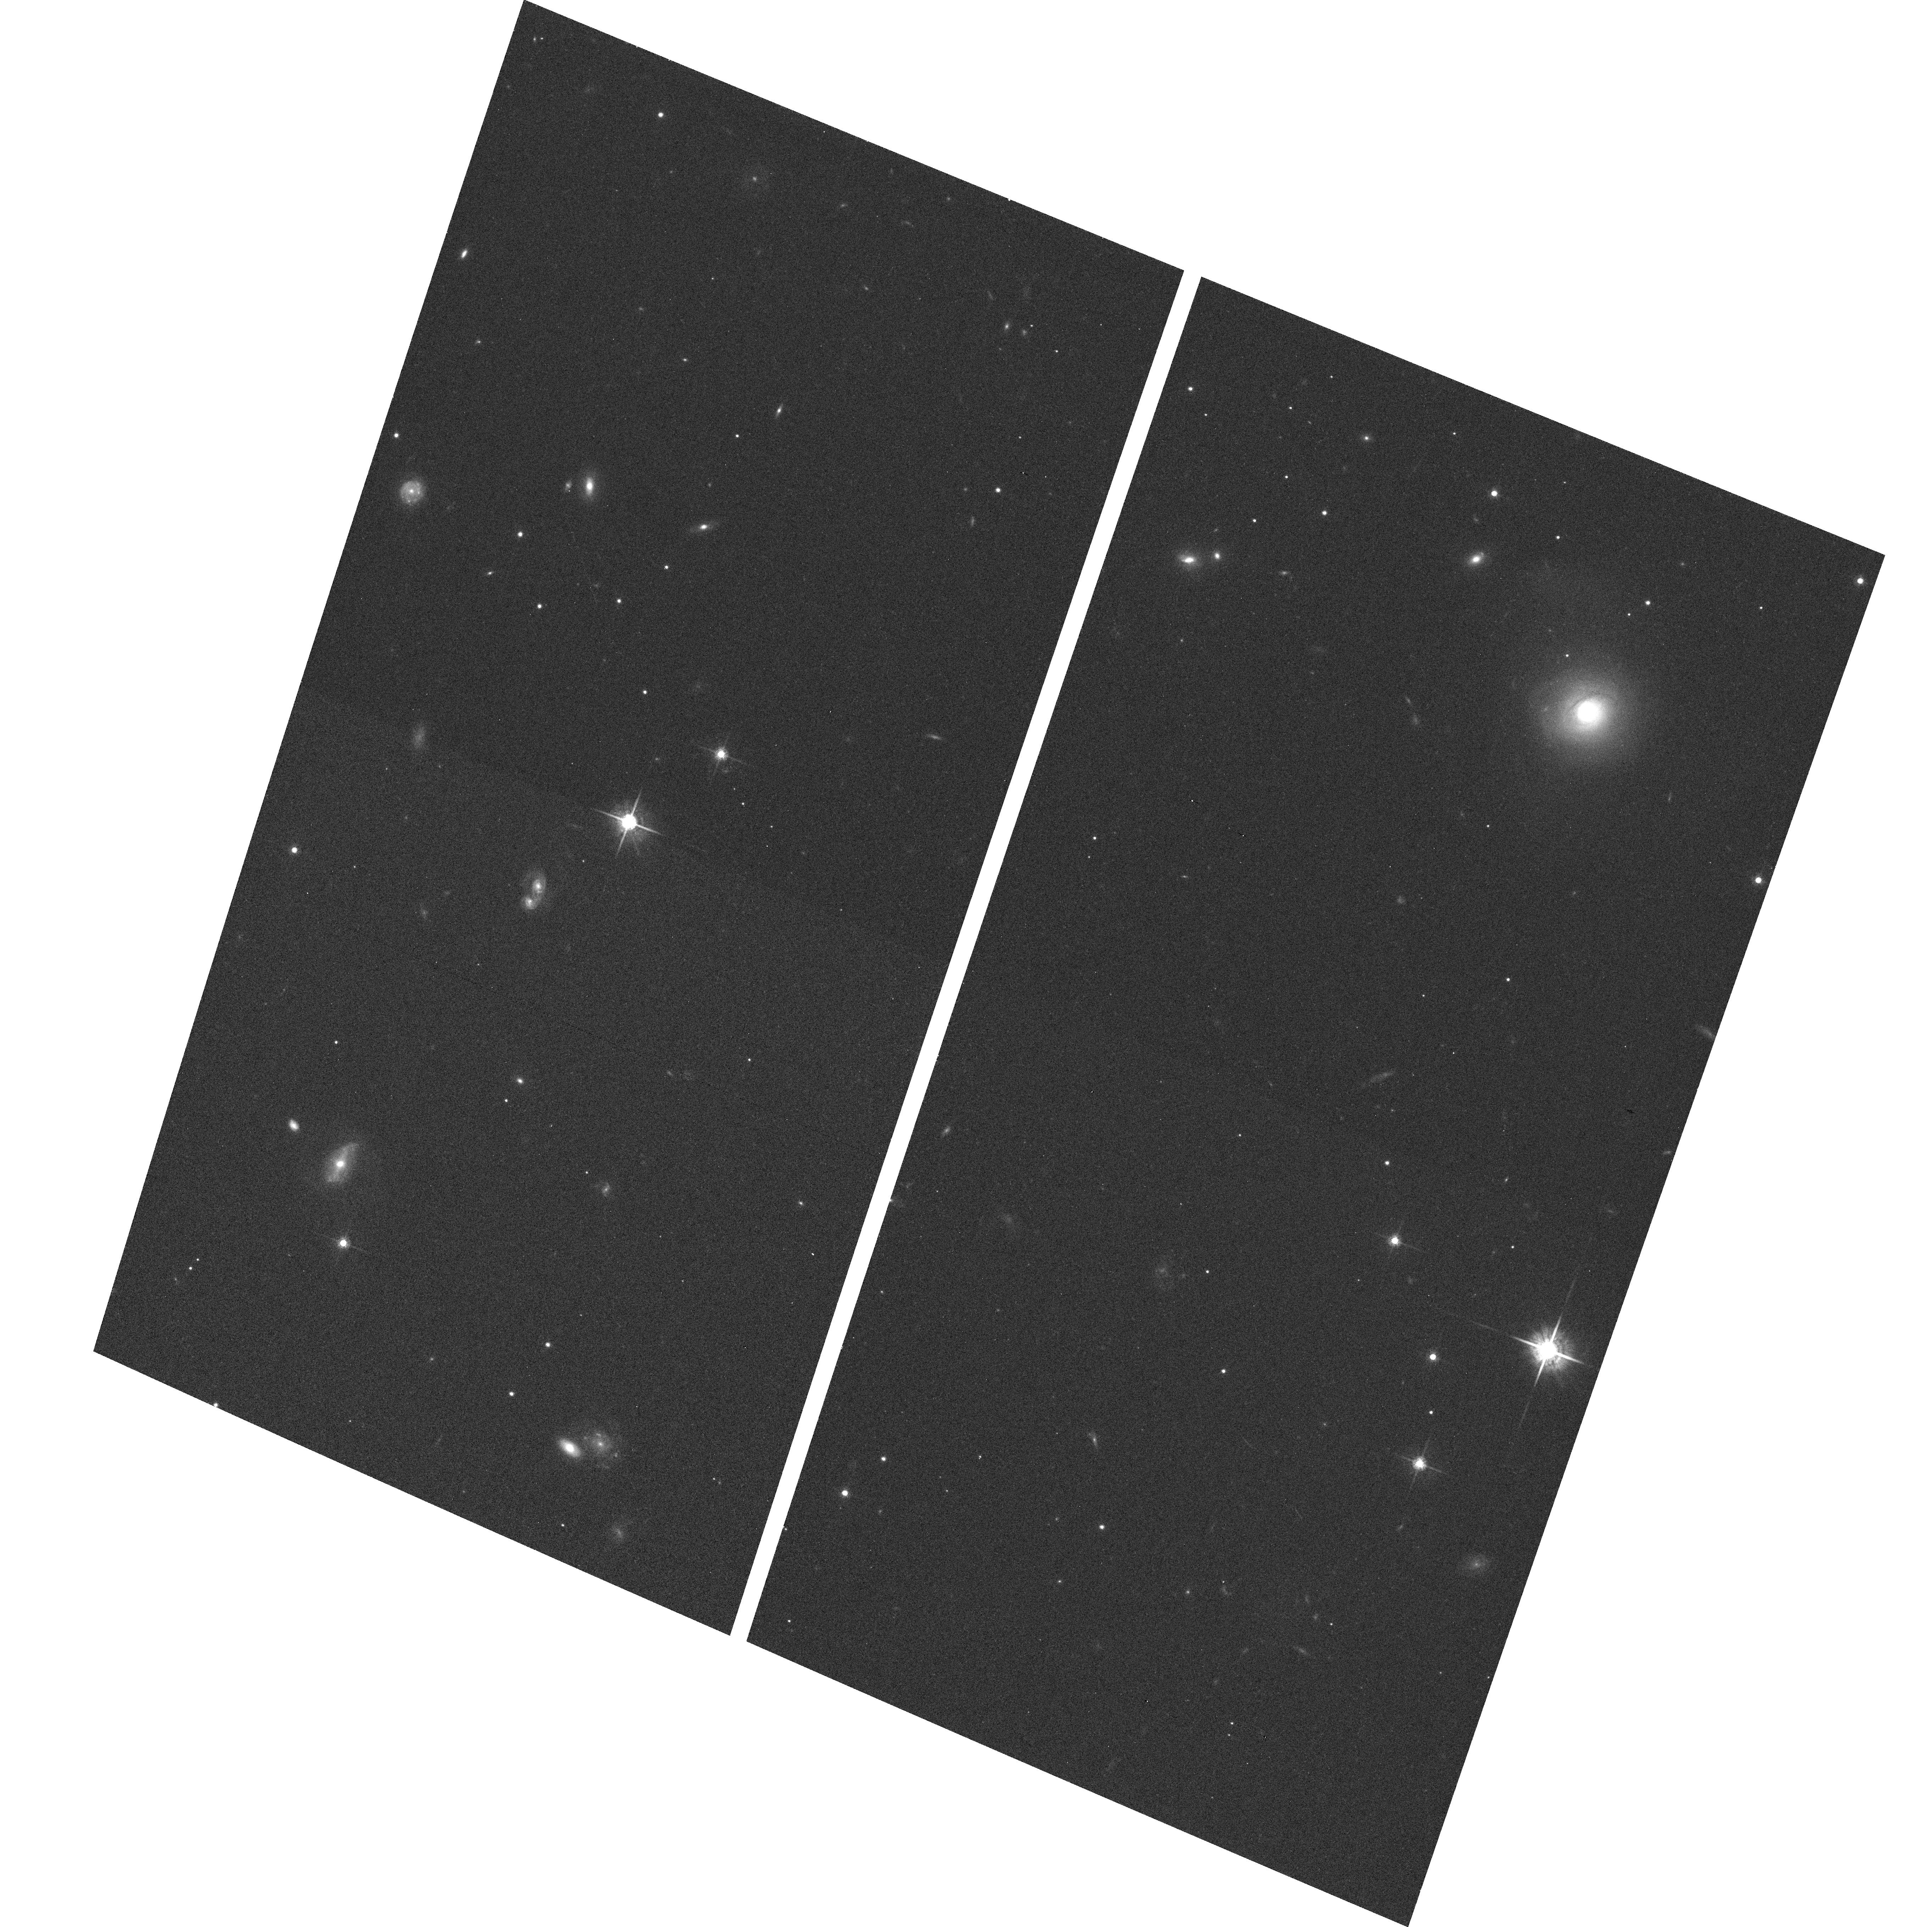
Target: APMPMJ2126-4454. Instrument: ACS/WFC. Filter: F775W. Exposure: 3 min. Observation ID: hst_9842_06_acs_wfc_f775w_j8rw06

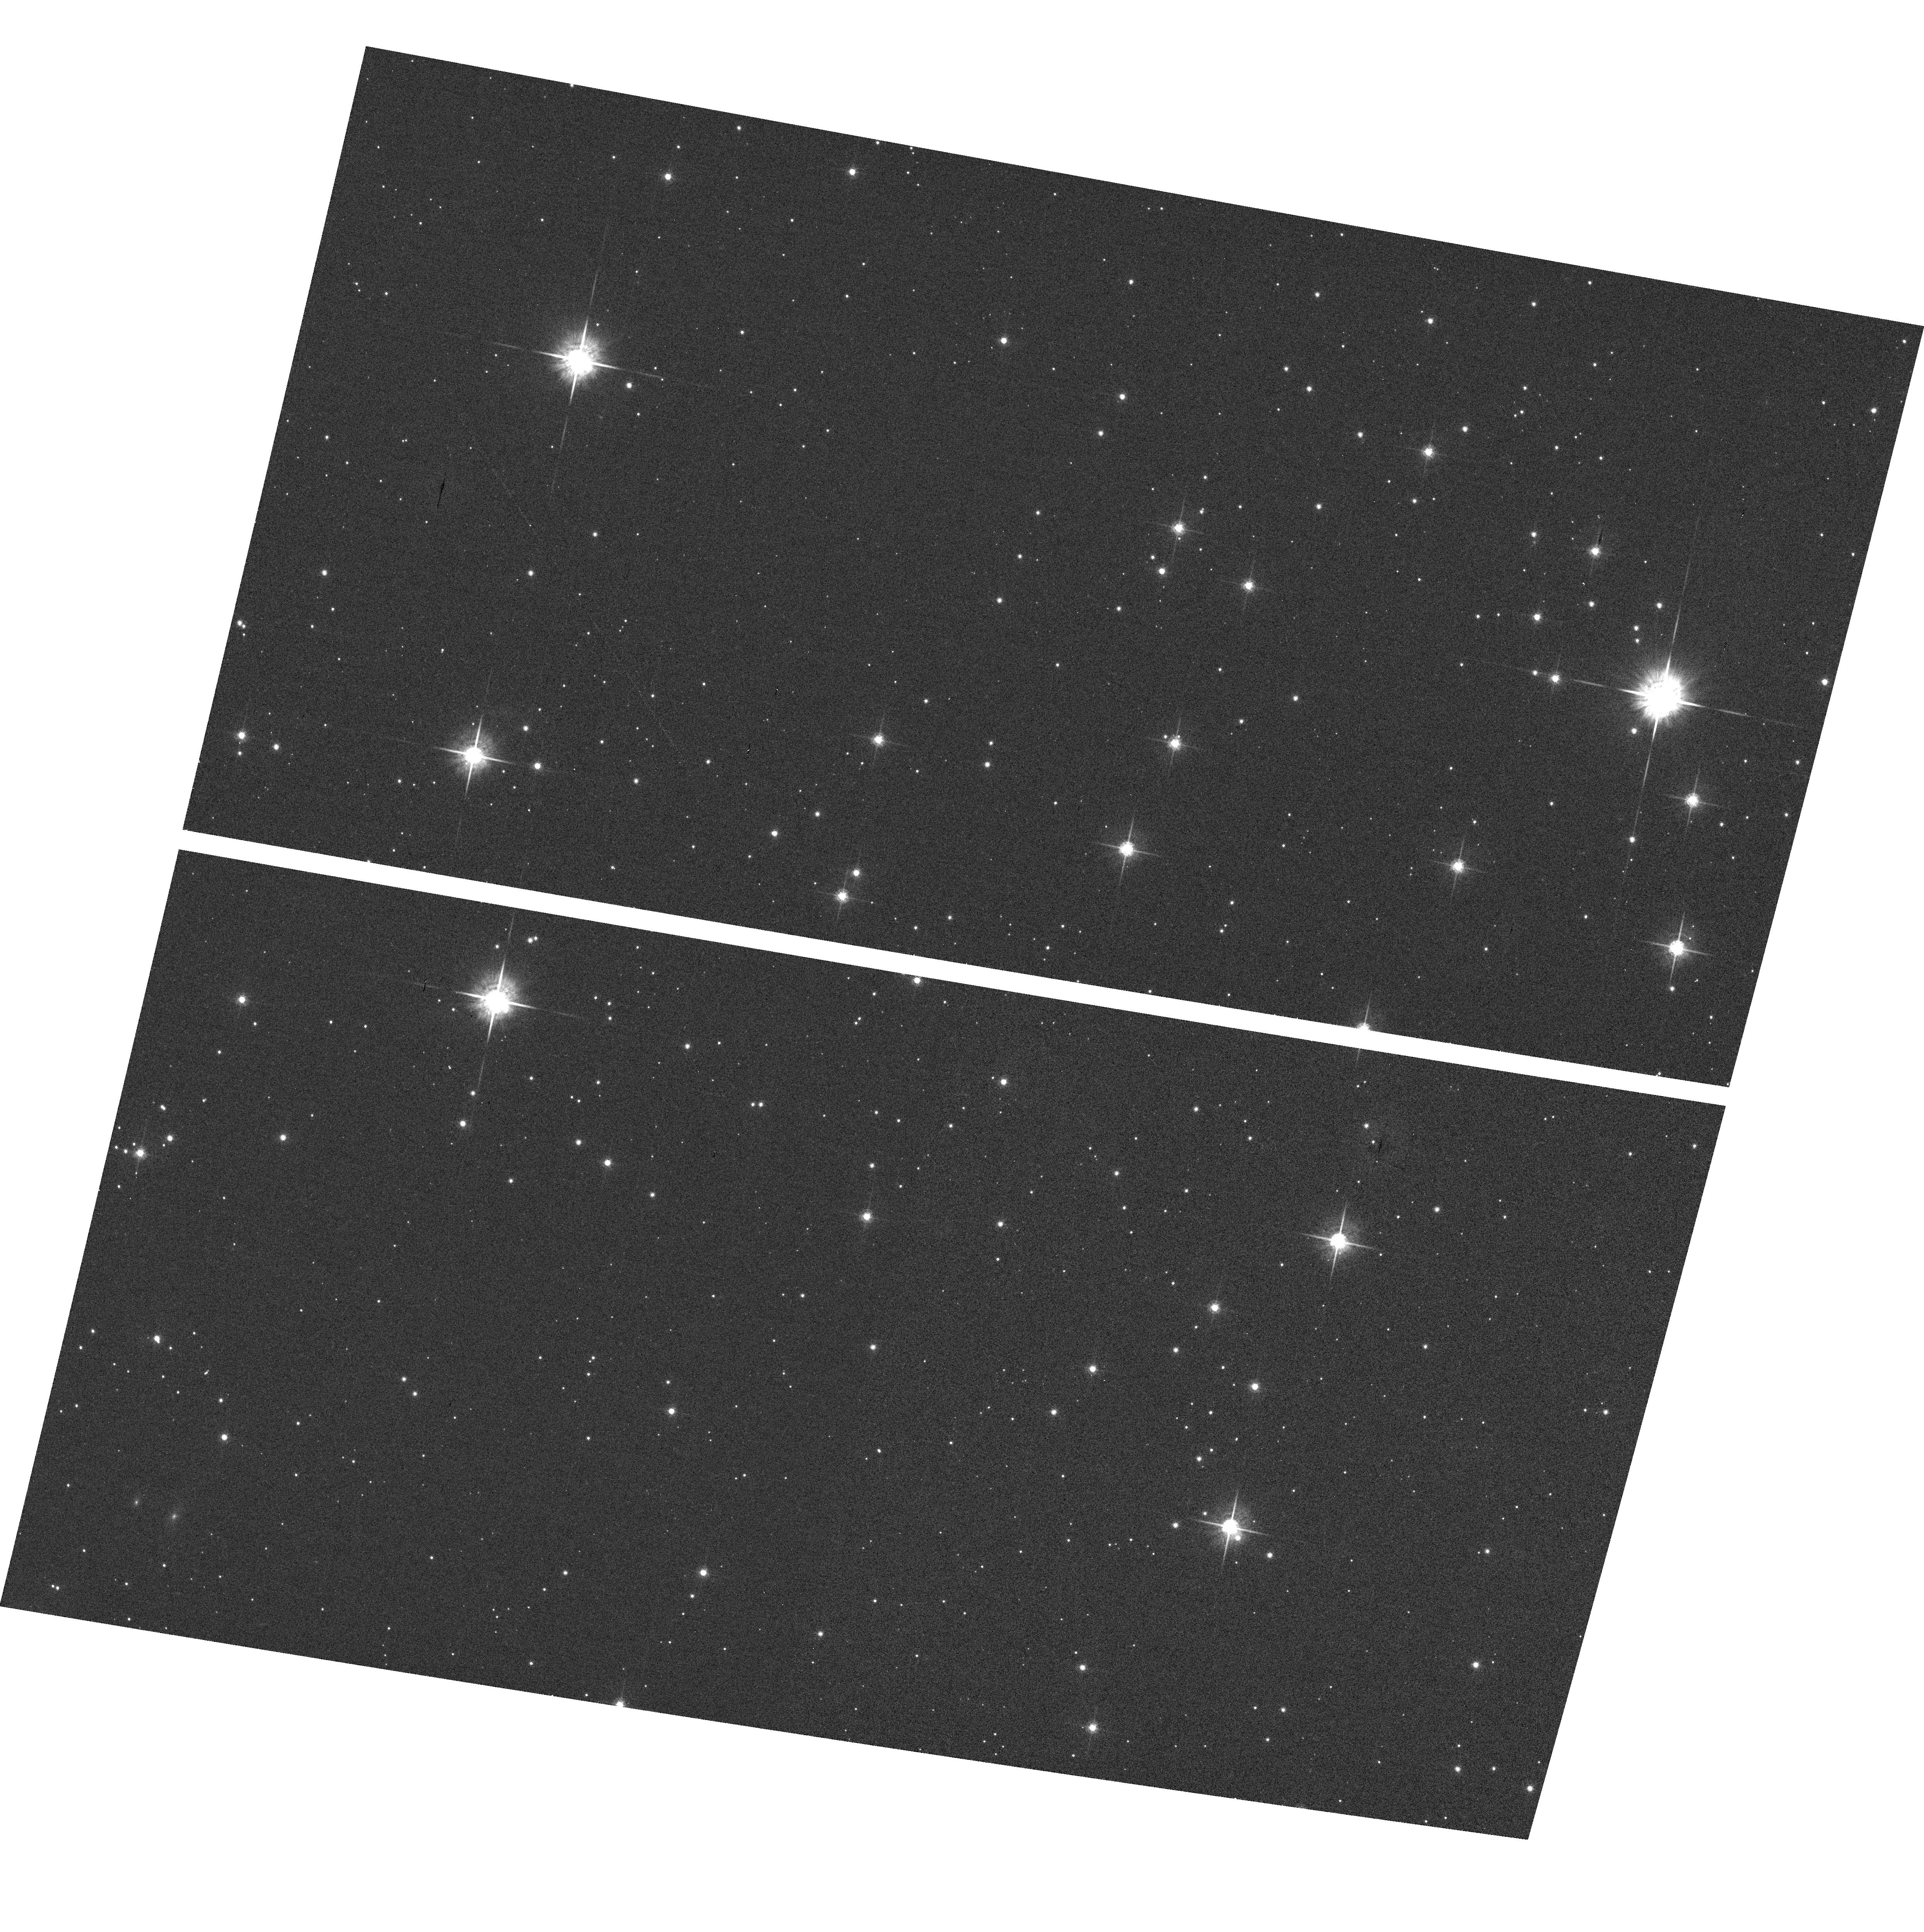
Target: LSR2036+5059. Instrument: ACS/WFC. Filter: F775W. Exposure: 1 min. Observation ID: hst_9842_29_acs_wfc_f775w_j8rw29

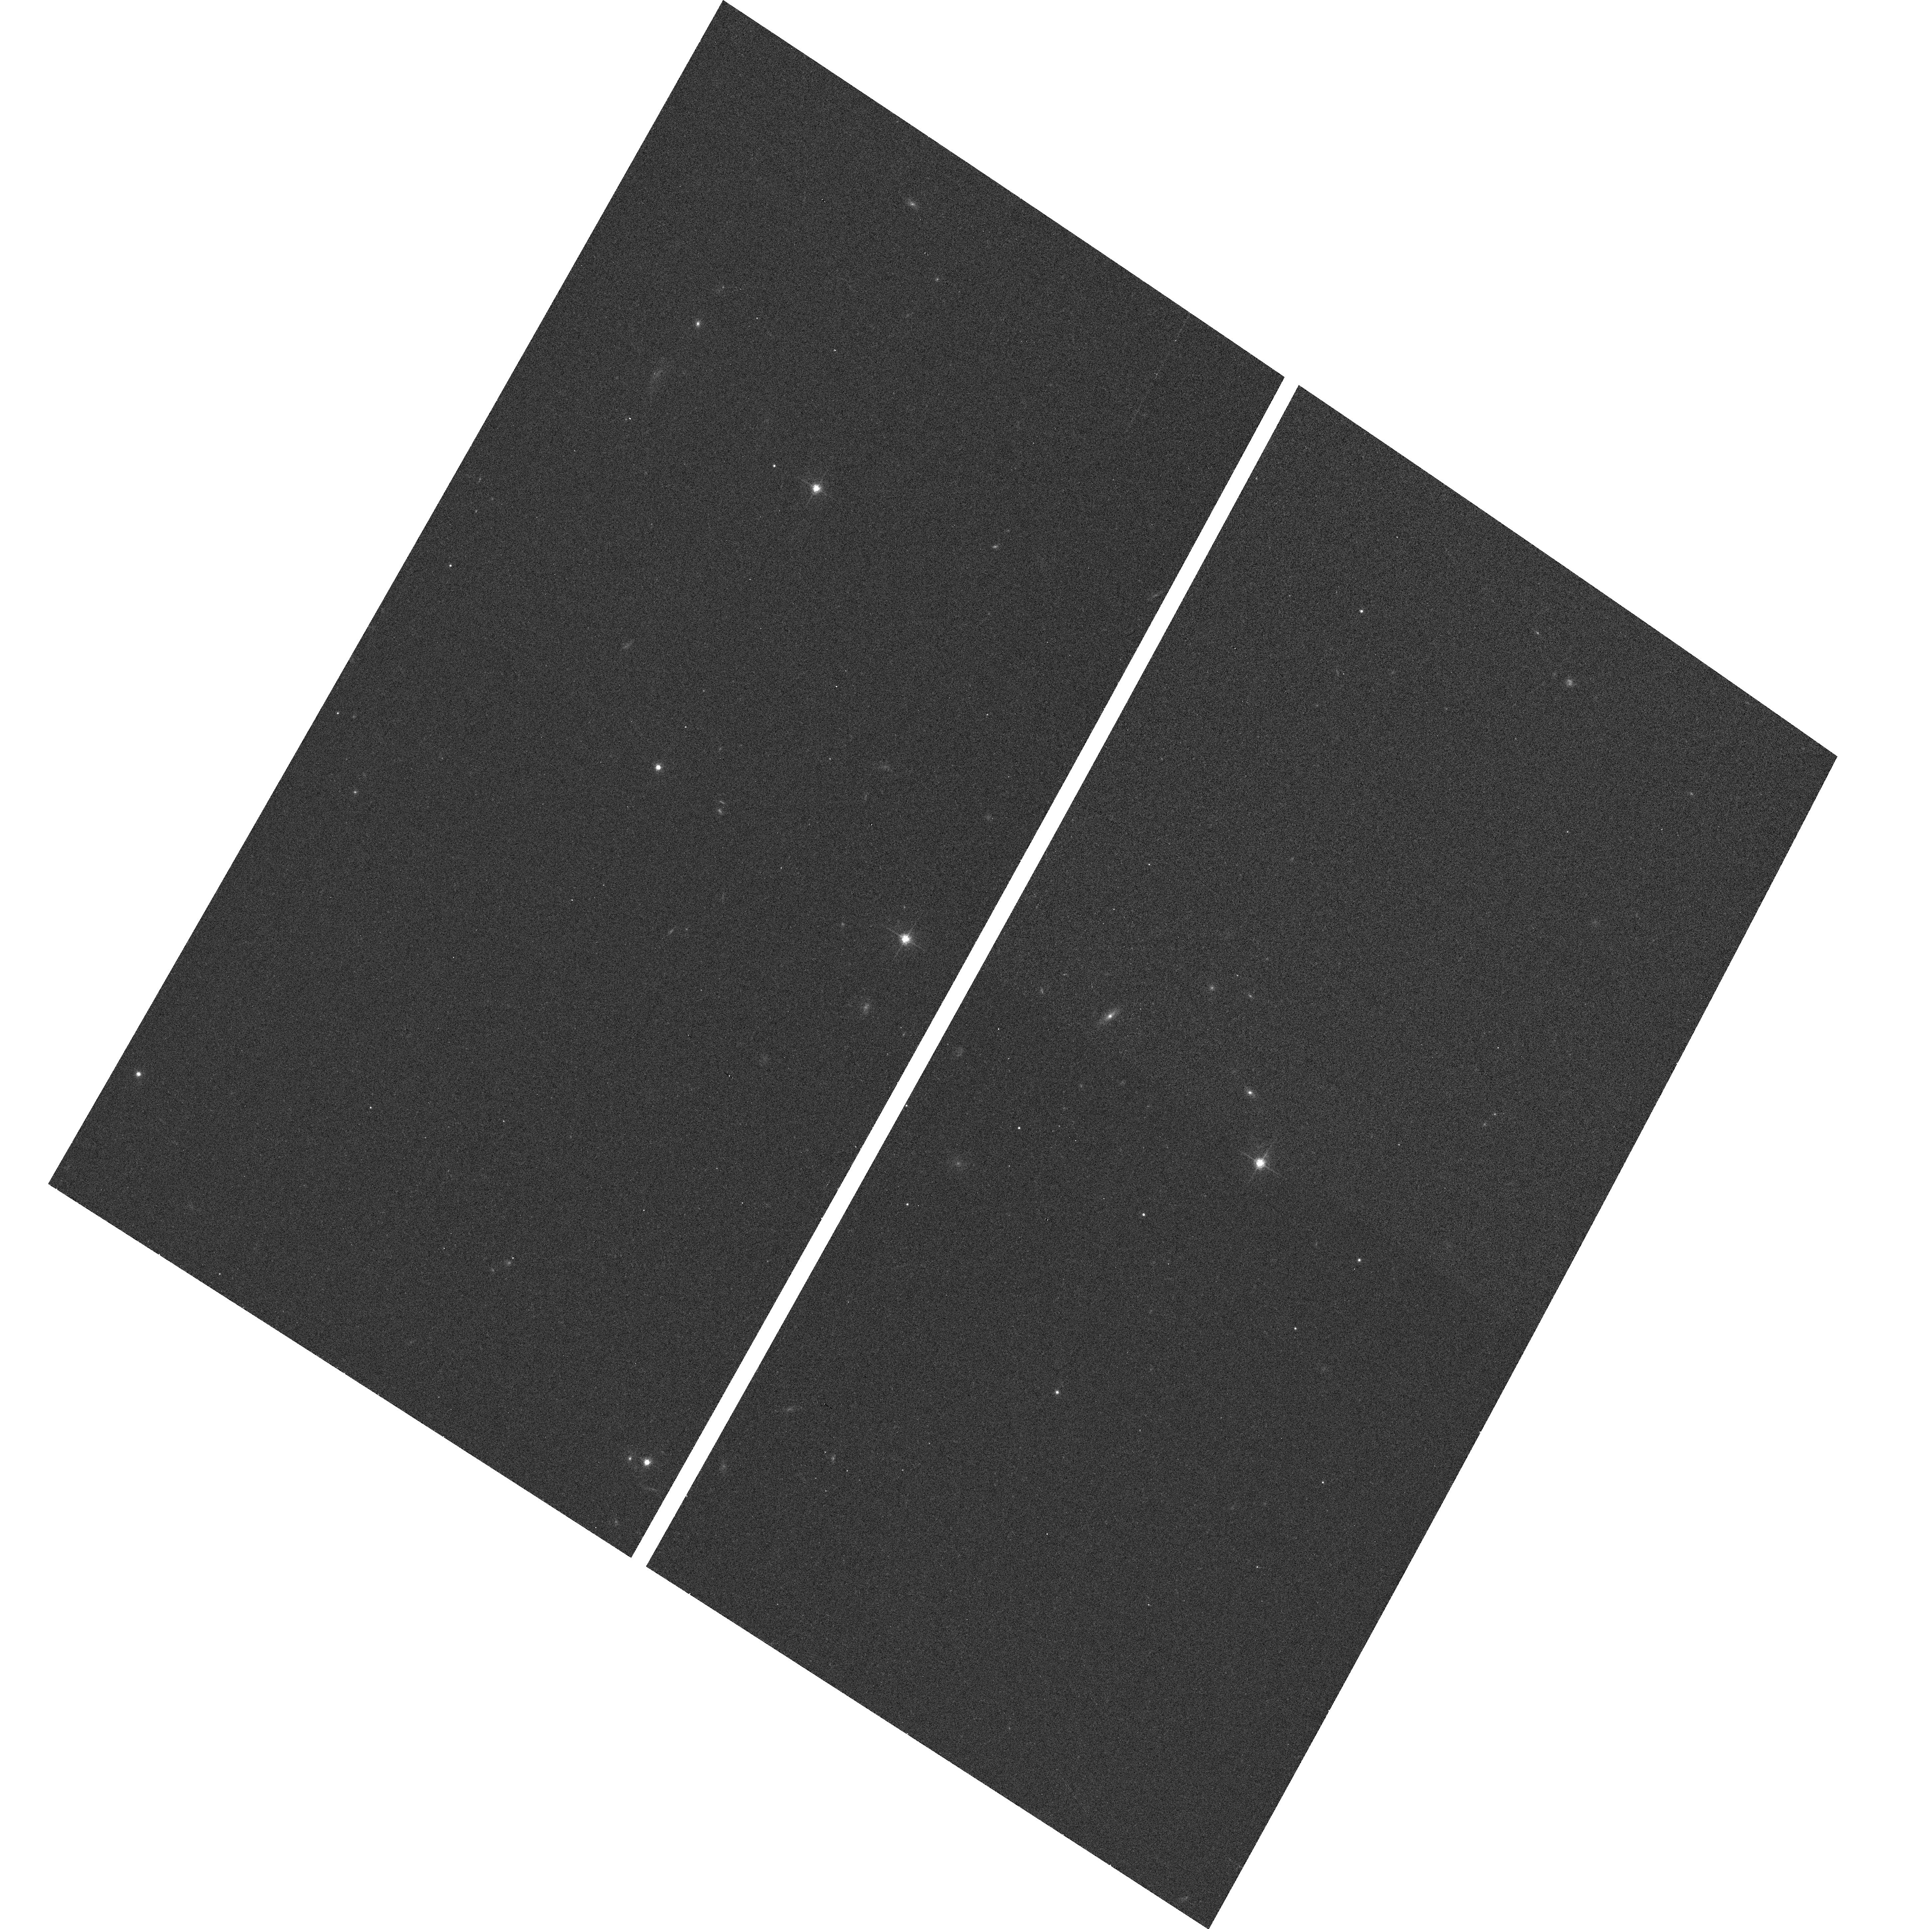
Target: LHS1032. Instrument: ACS/WFC. Filter: F775W. Exposure: 2 min. Observation ID: hst_9842_16_acs_wfc_f775w_j8rw16

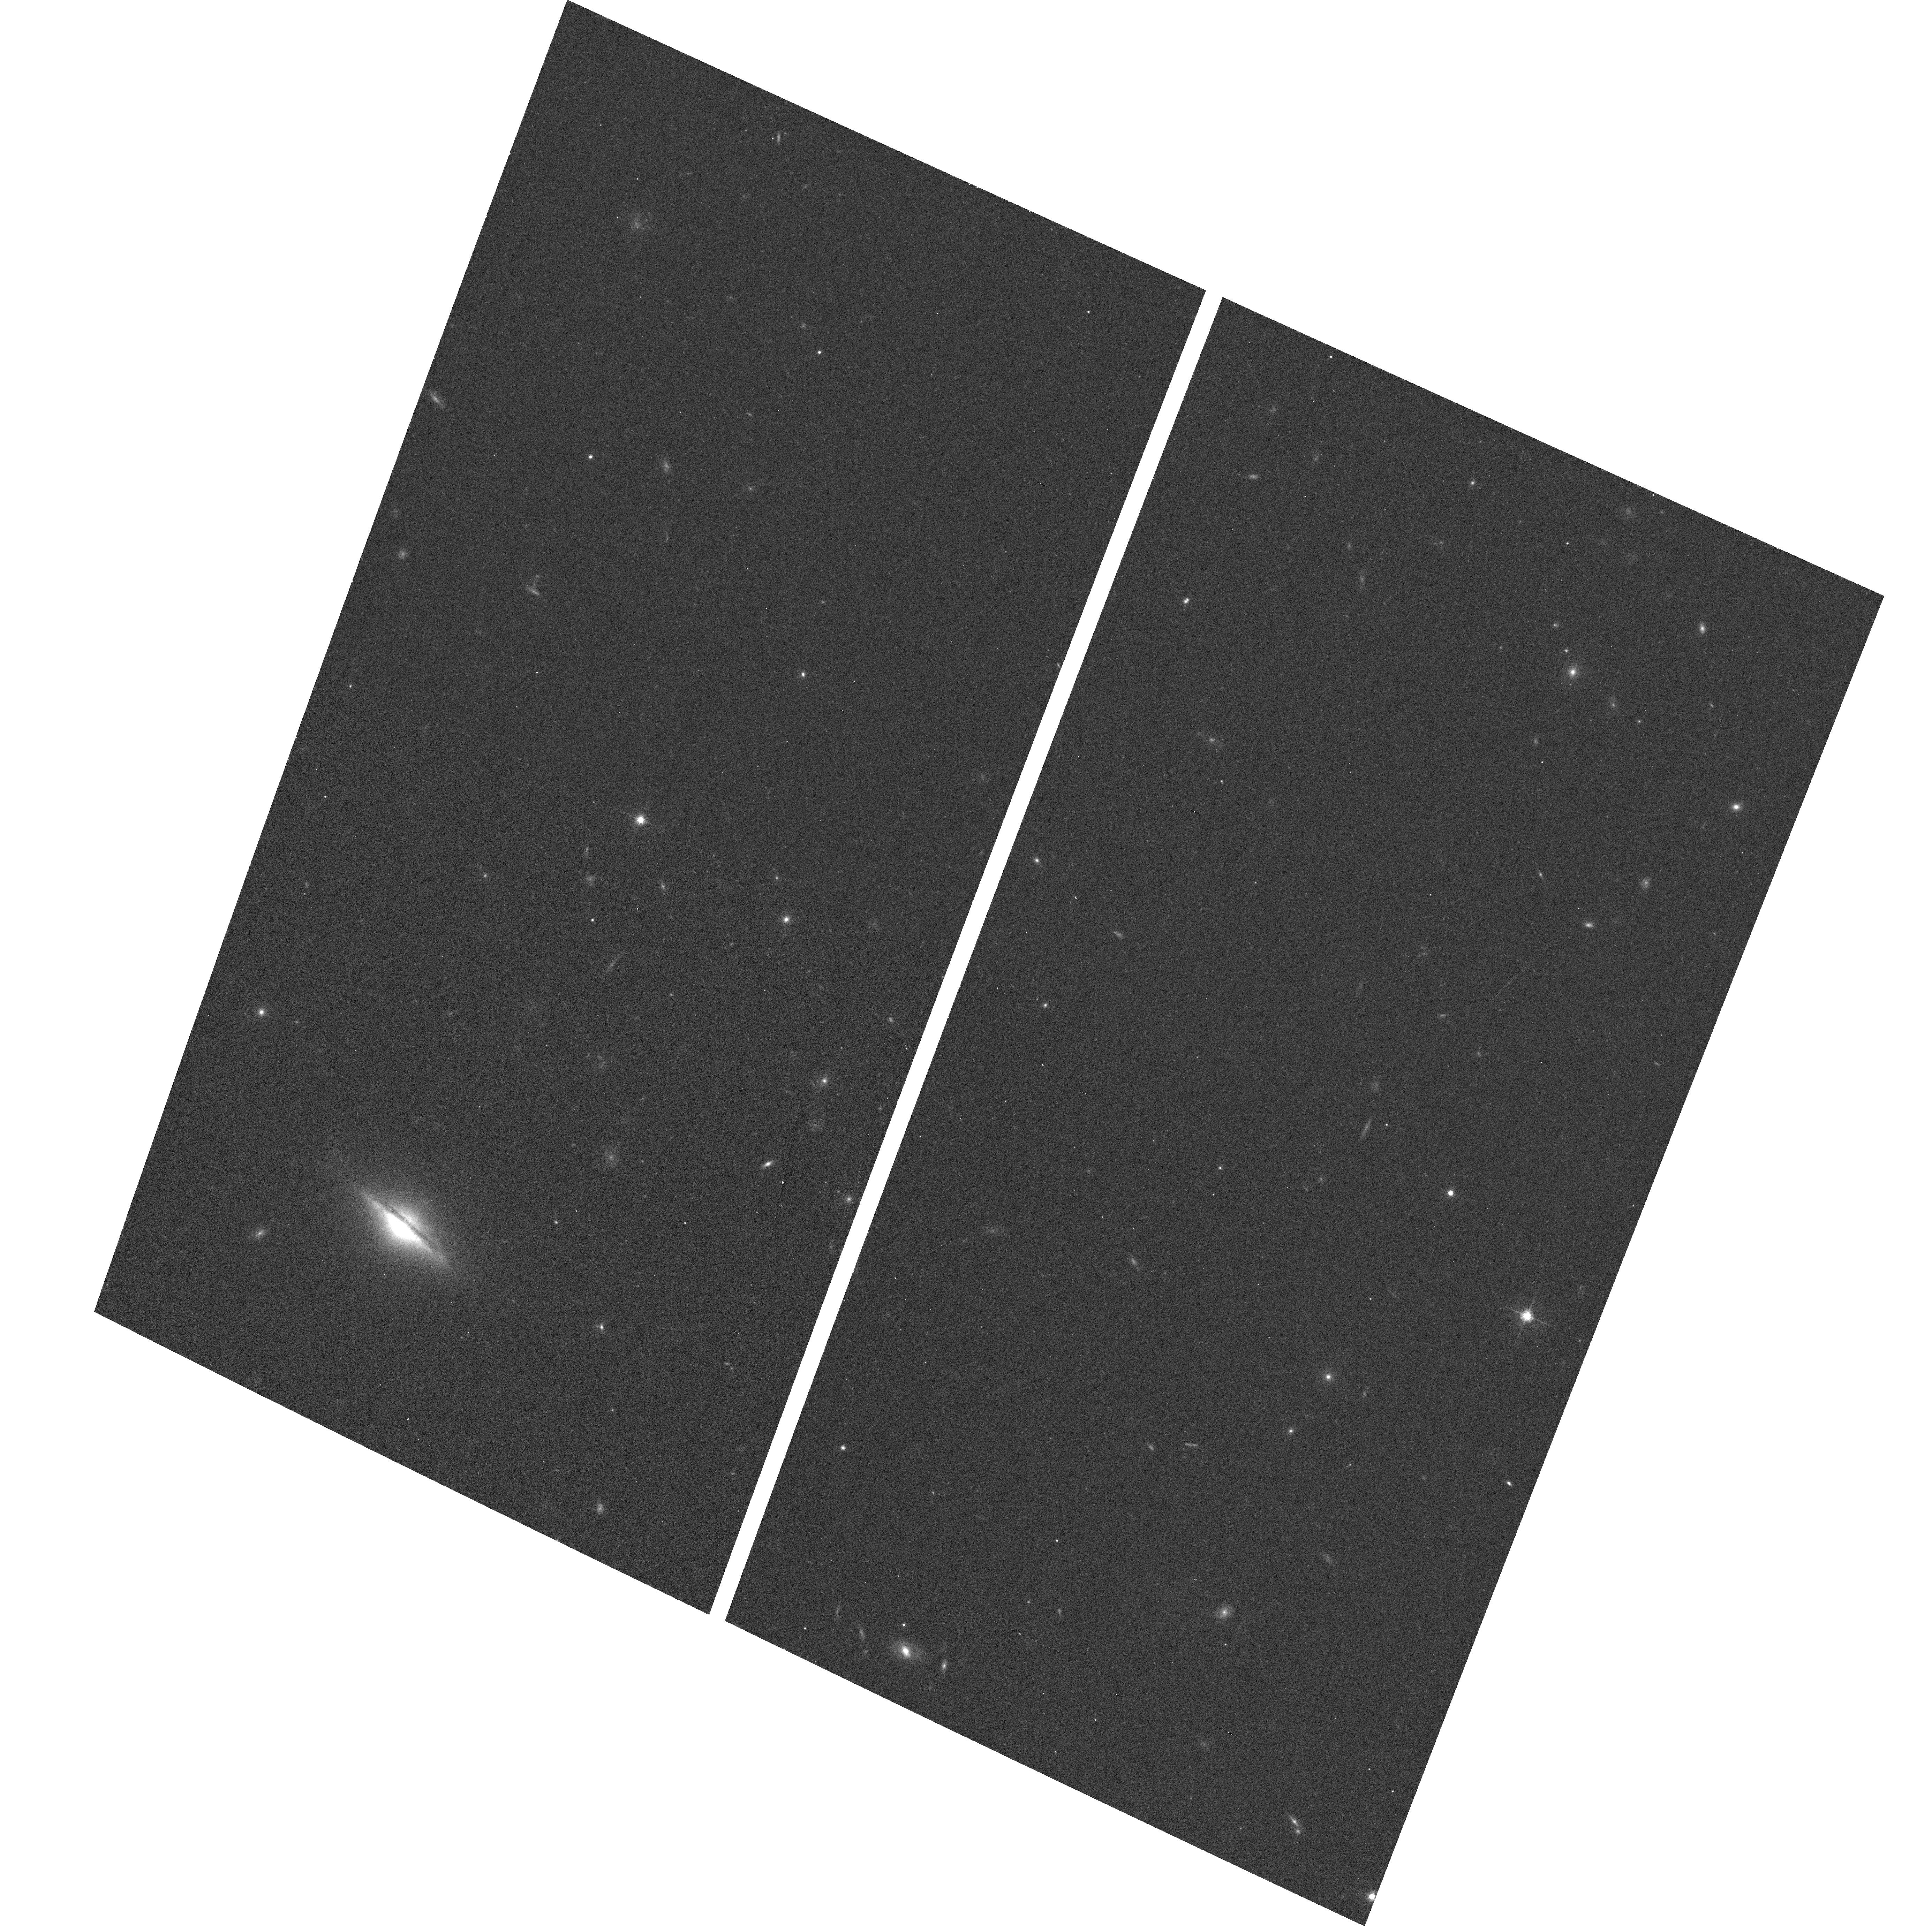
Target: LSR1425+7102. Instrument: ACS/WFC. Filter: F775W. Exposure: 3 min. Observation ID: hst_9842_27_acs_wfc_f775w_j8rw27

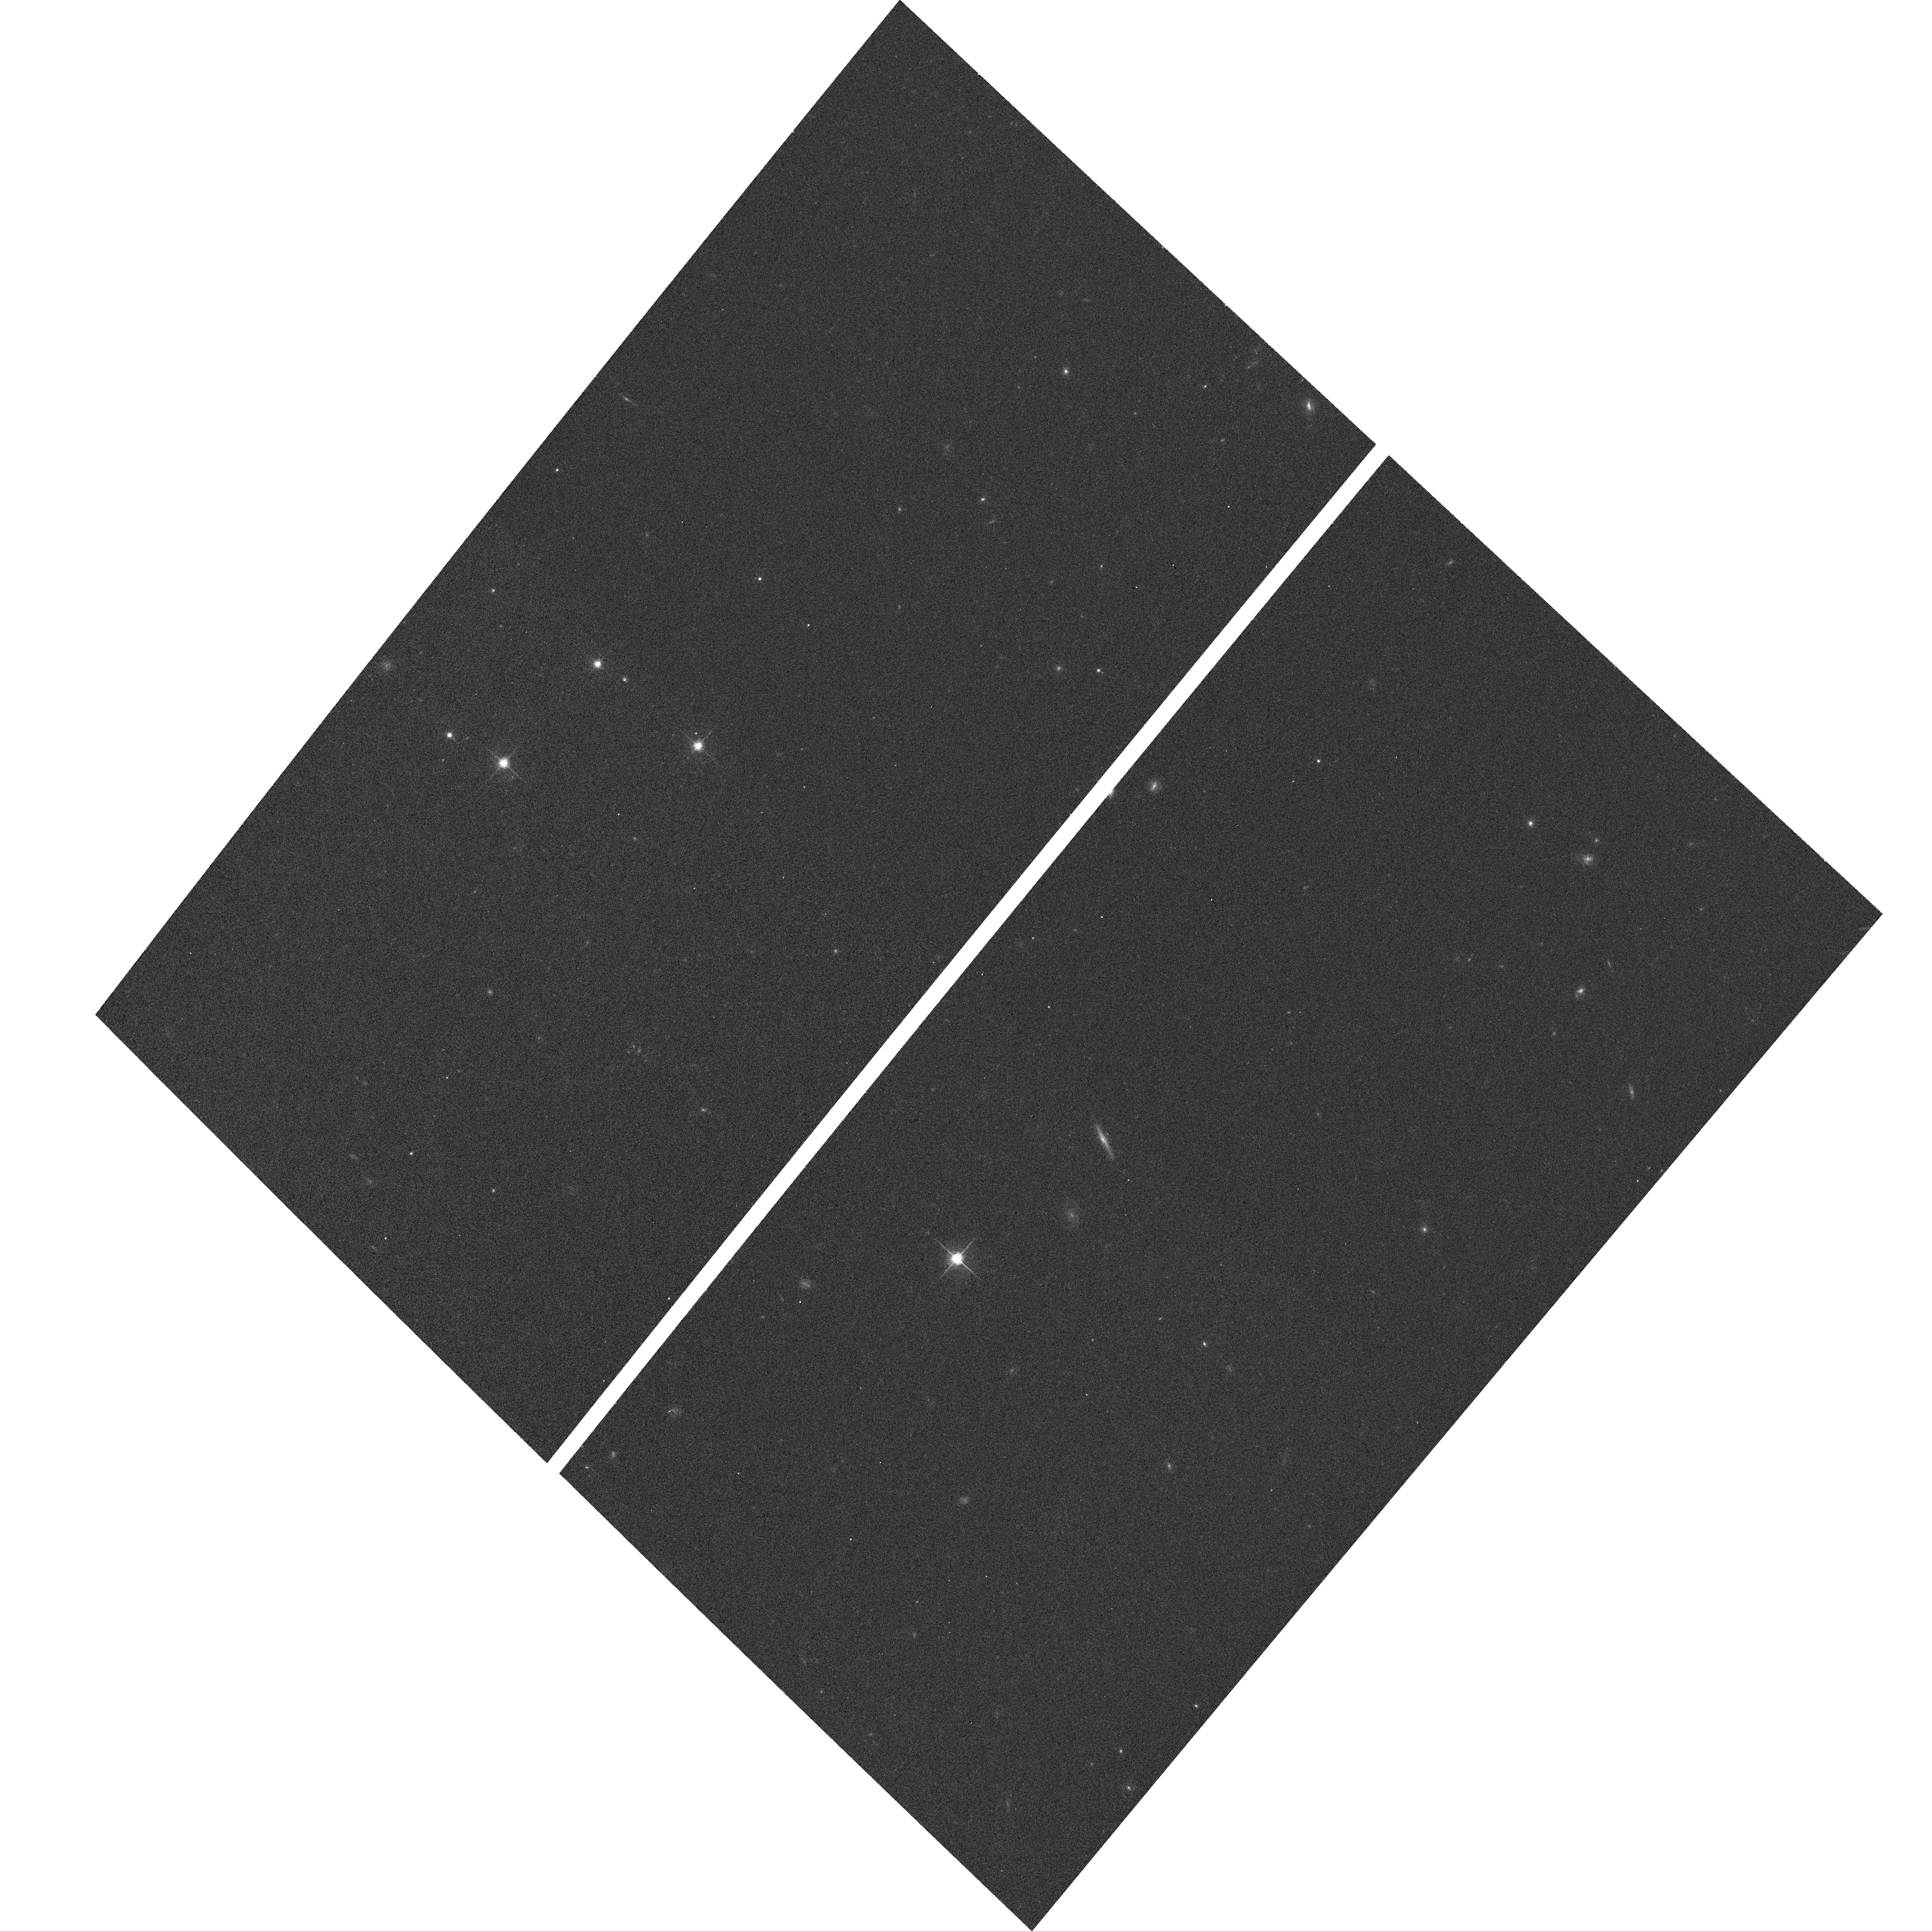
Target: LHS1074. Instrument: ACS/WFC. Filter: F775W. Exposure: 3 min. Observation ID: hst_9842_02_acs_wfc_f775w_j8rw02

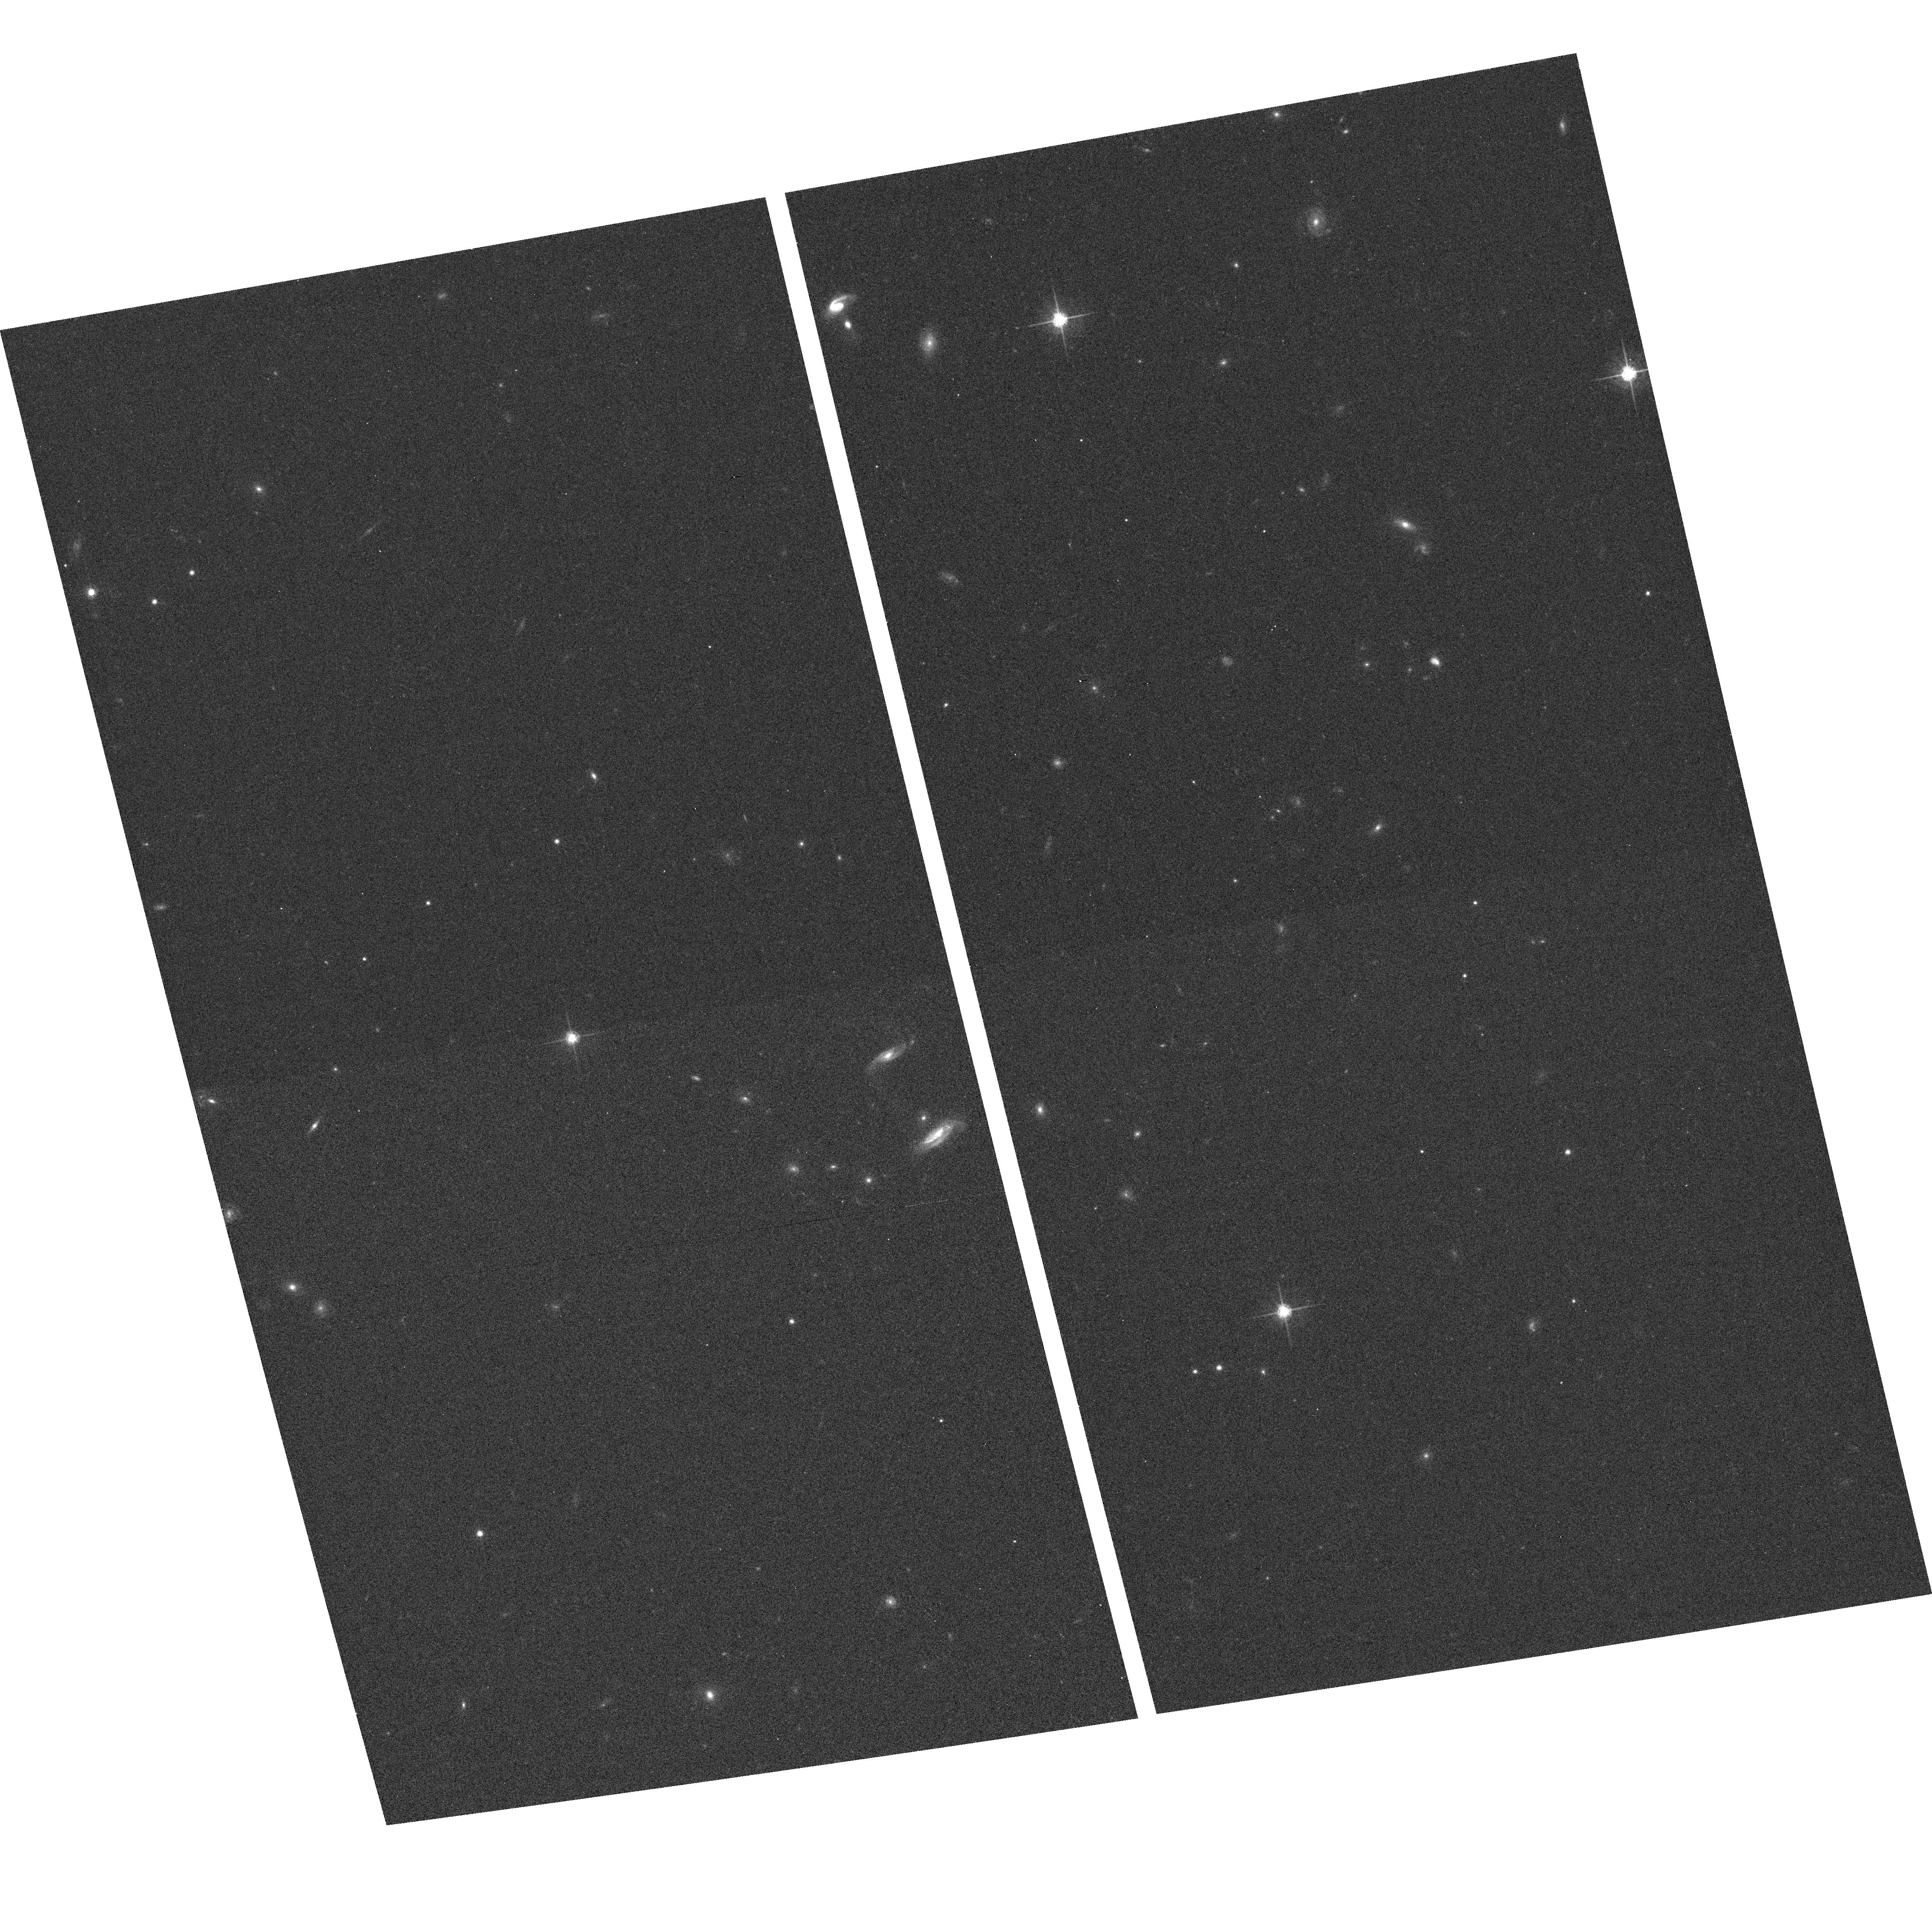
Target: LHS1135. Instrument: ACS/WFC. Filter: F775W. Exposure: 3 min. Observation ID: hst_9842_03_acs_wfc_f775w_j8rw03

A Snapshot Search for Halo Very-Low-Mass Binaries (PI: Gizis, John Evangelos)

We propose a snapshot search for binary M subdwarf stars. These nearby stars have high velocities and low metallicies that identify them as members of the old Galactic halo (Population II). ACS imaging is requested to search for secondary companions. This supplements a previous snapshot program that only obtained 10 observations. The observed binary fraction will be compared to the disk M dwarf fraction to look for differences in star formation. It is likely that a system suitable for orbital mass determinations will be found. In this case, future HST observations could determine the first masses for very-low-mass, low-metallicity stars.